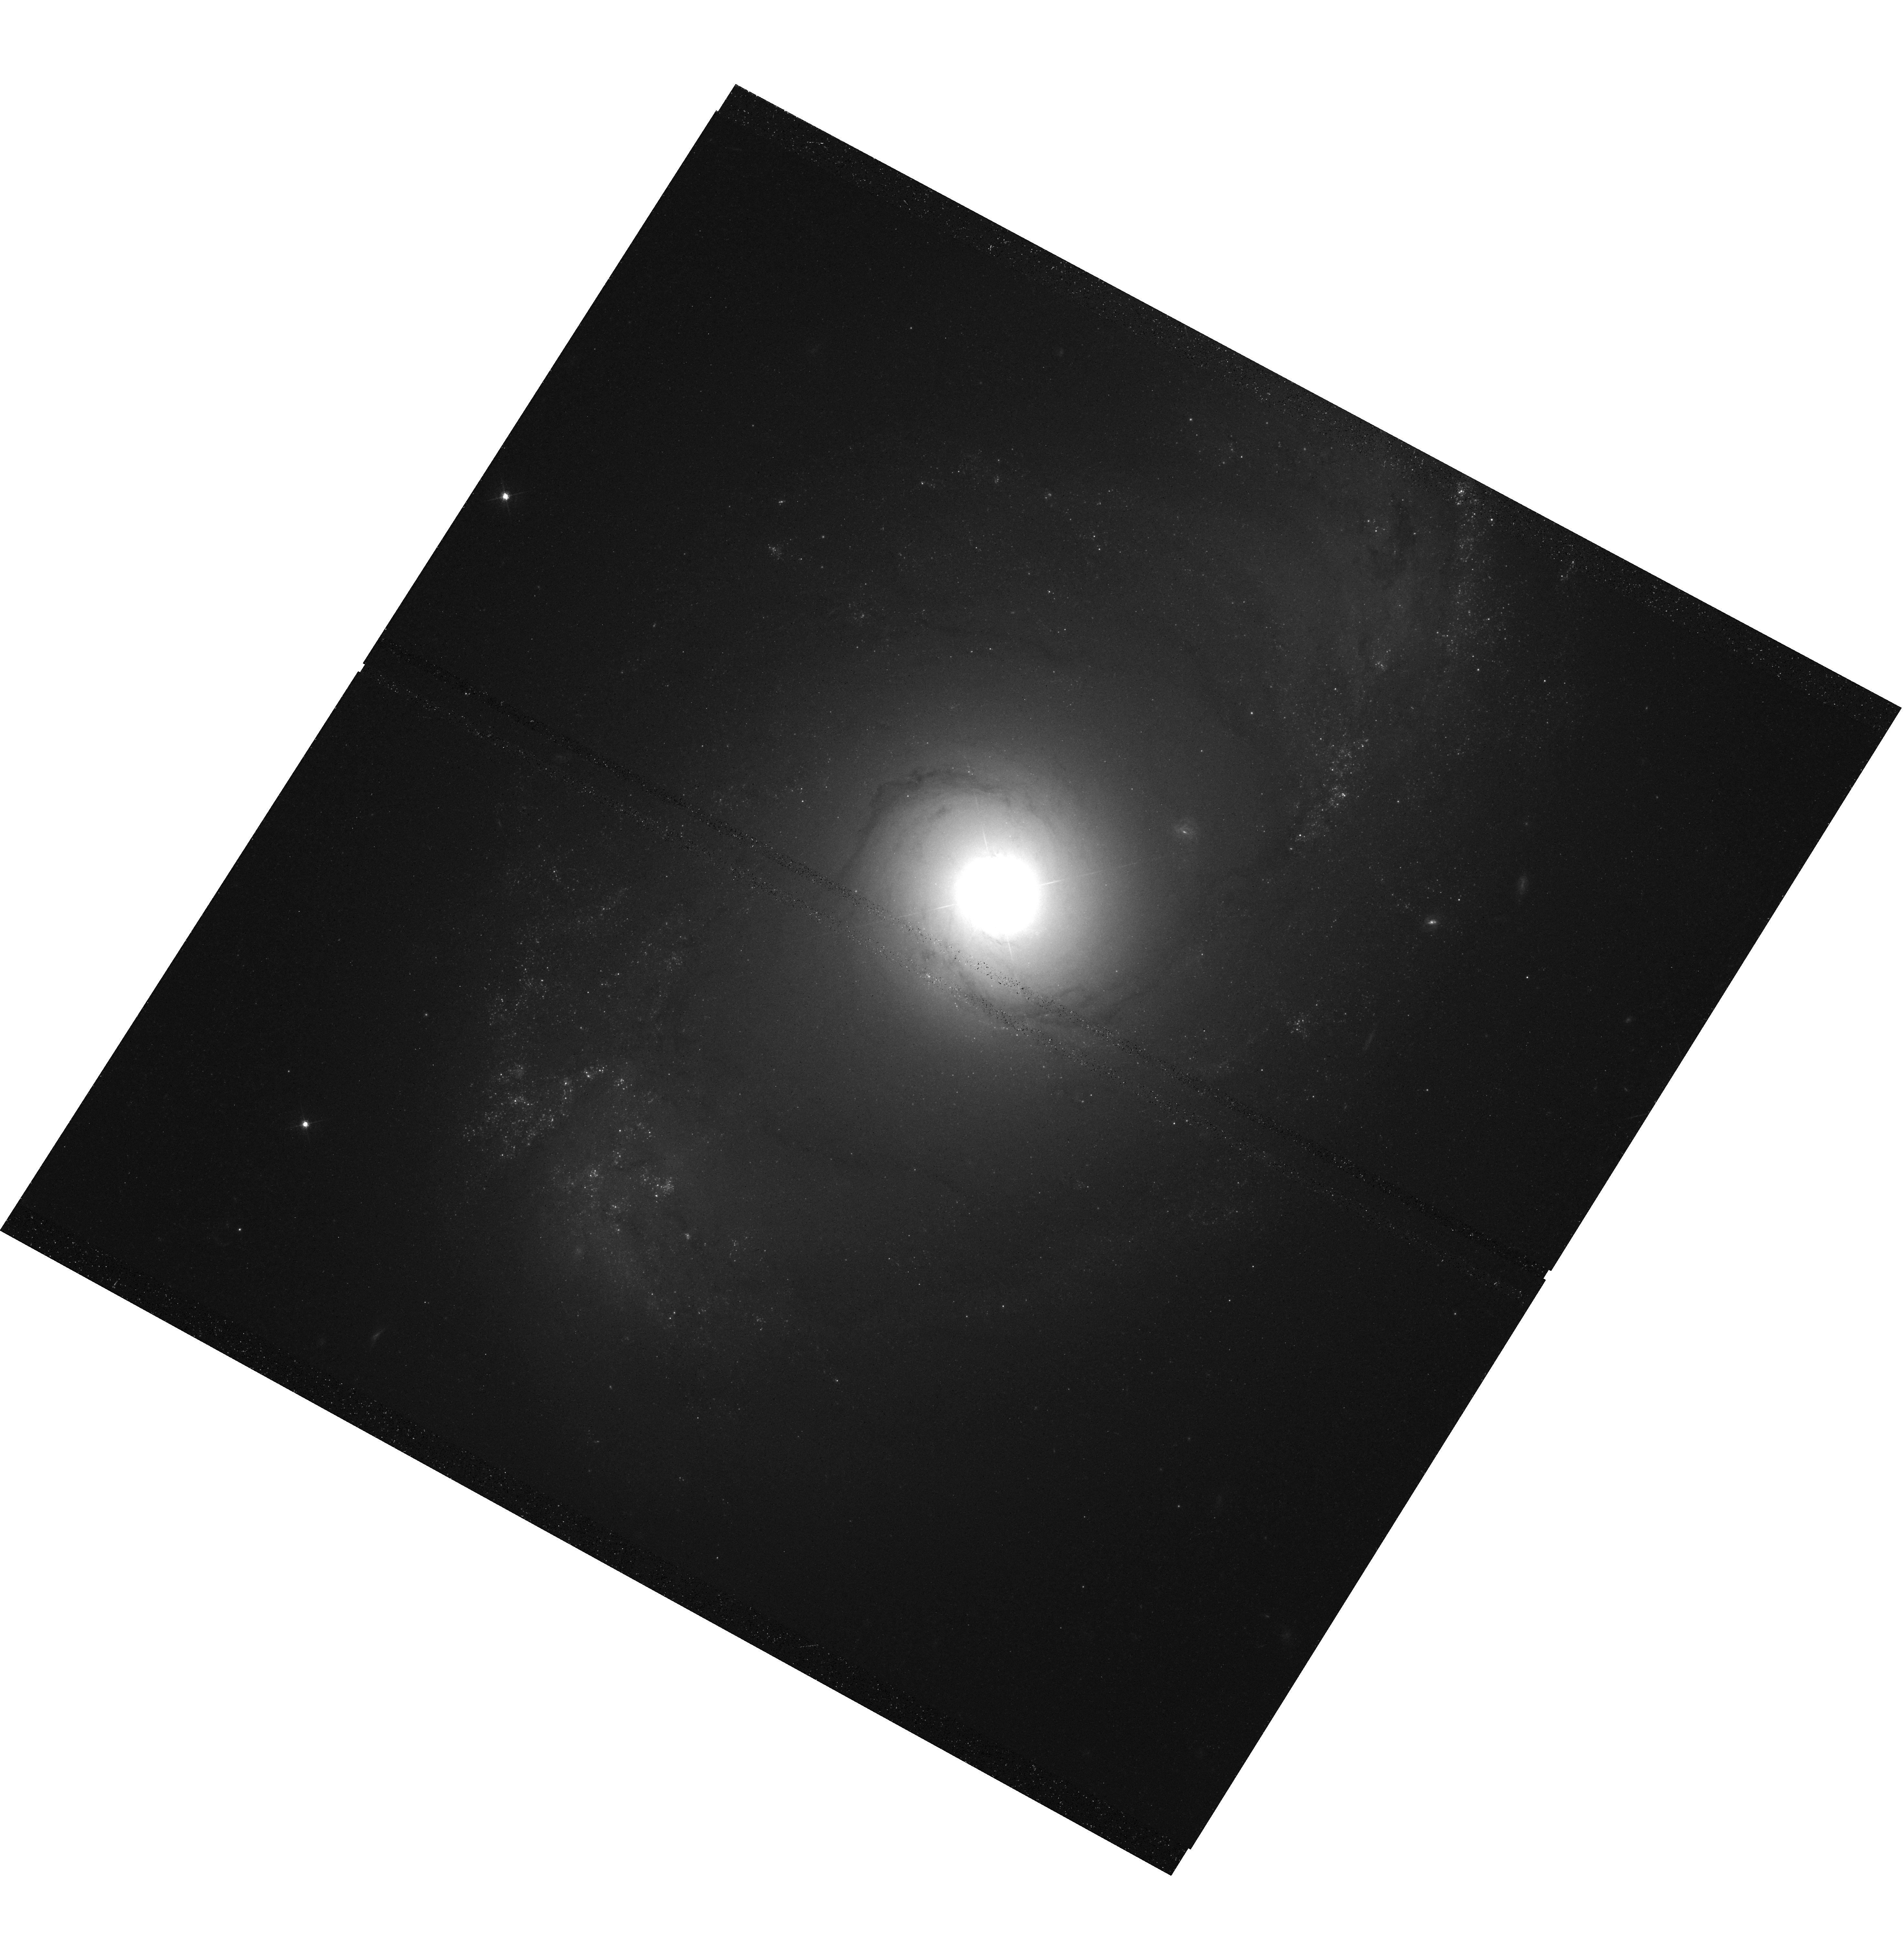
Target: NGC-4151. Instrument: WFC3/UVIS. Filter: F547M. Exposure: 38 min. Observation ID: hst_11661_05_wfc3_uvis_f547m_ib5e05

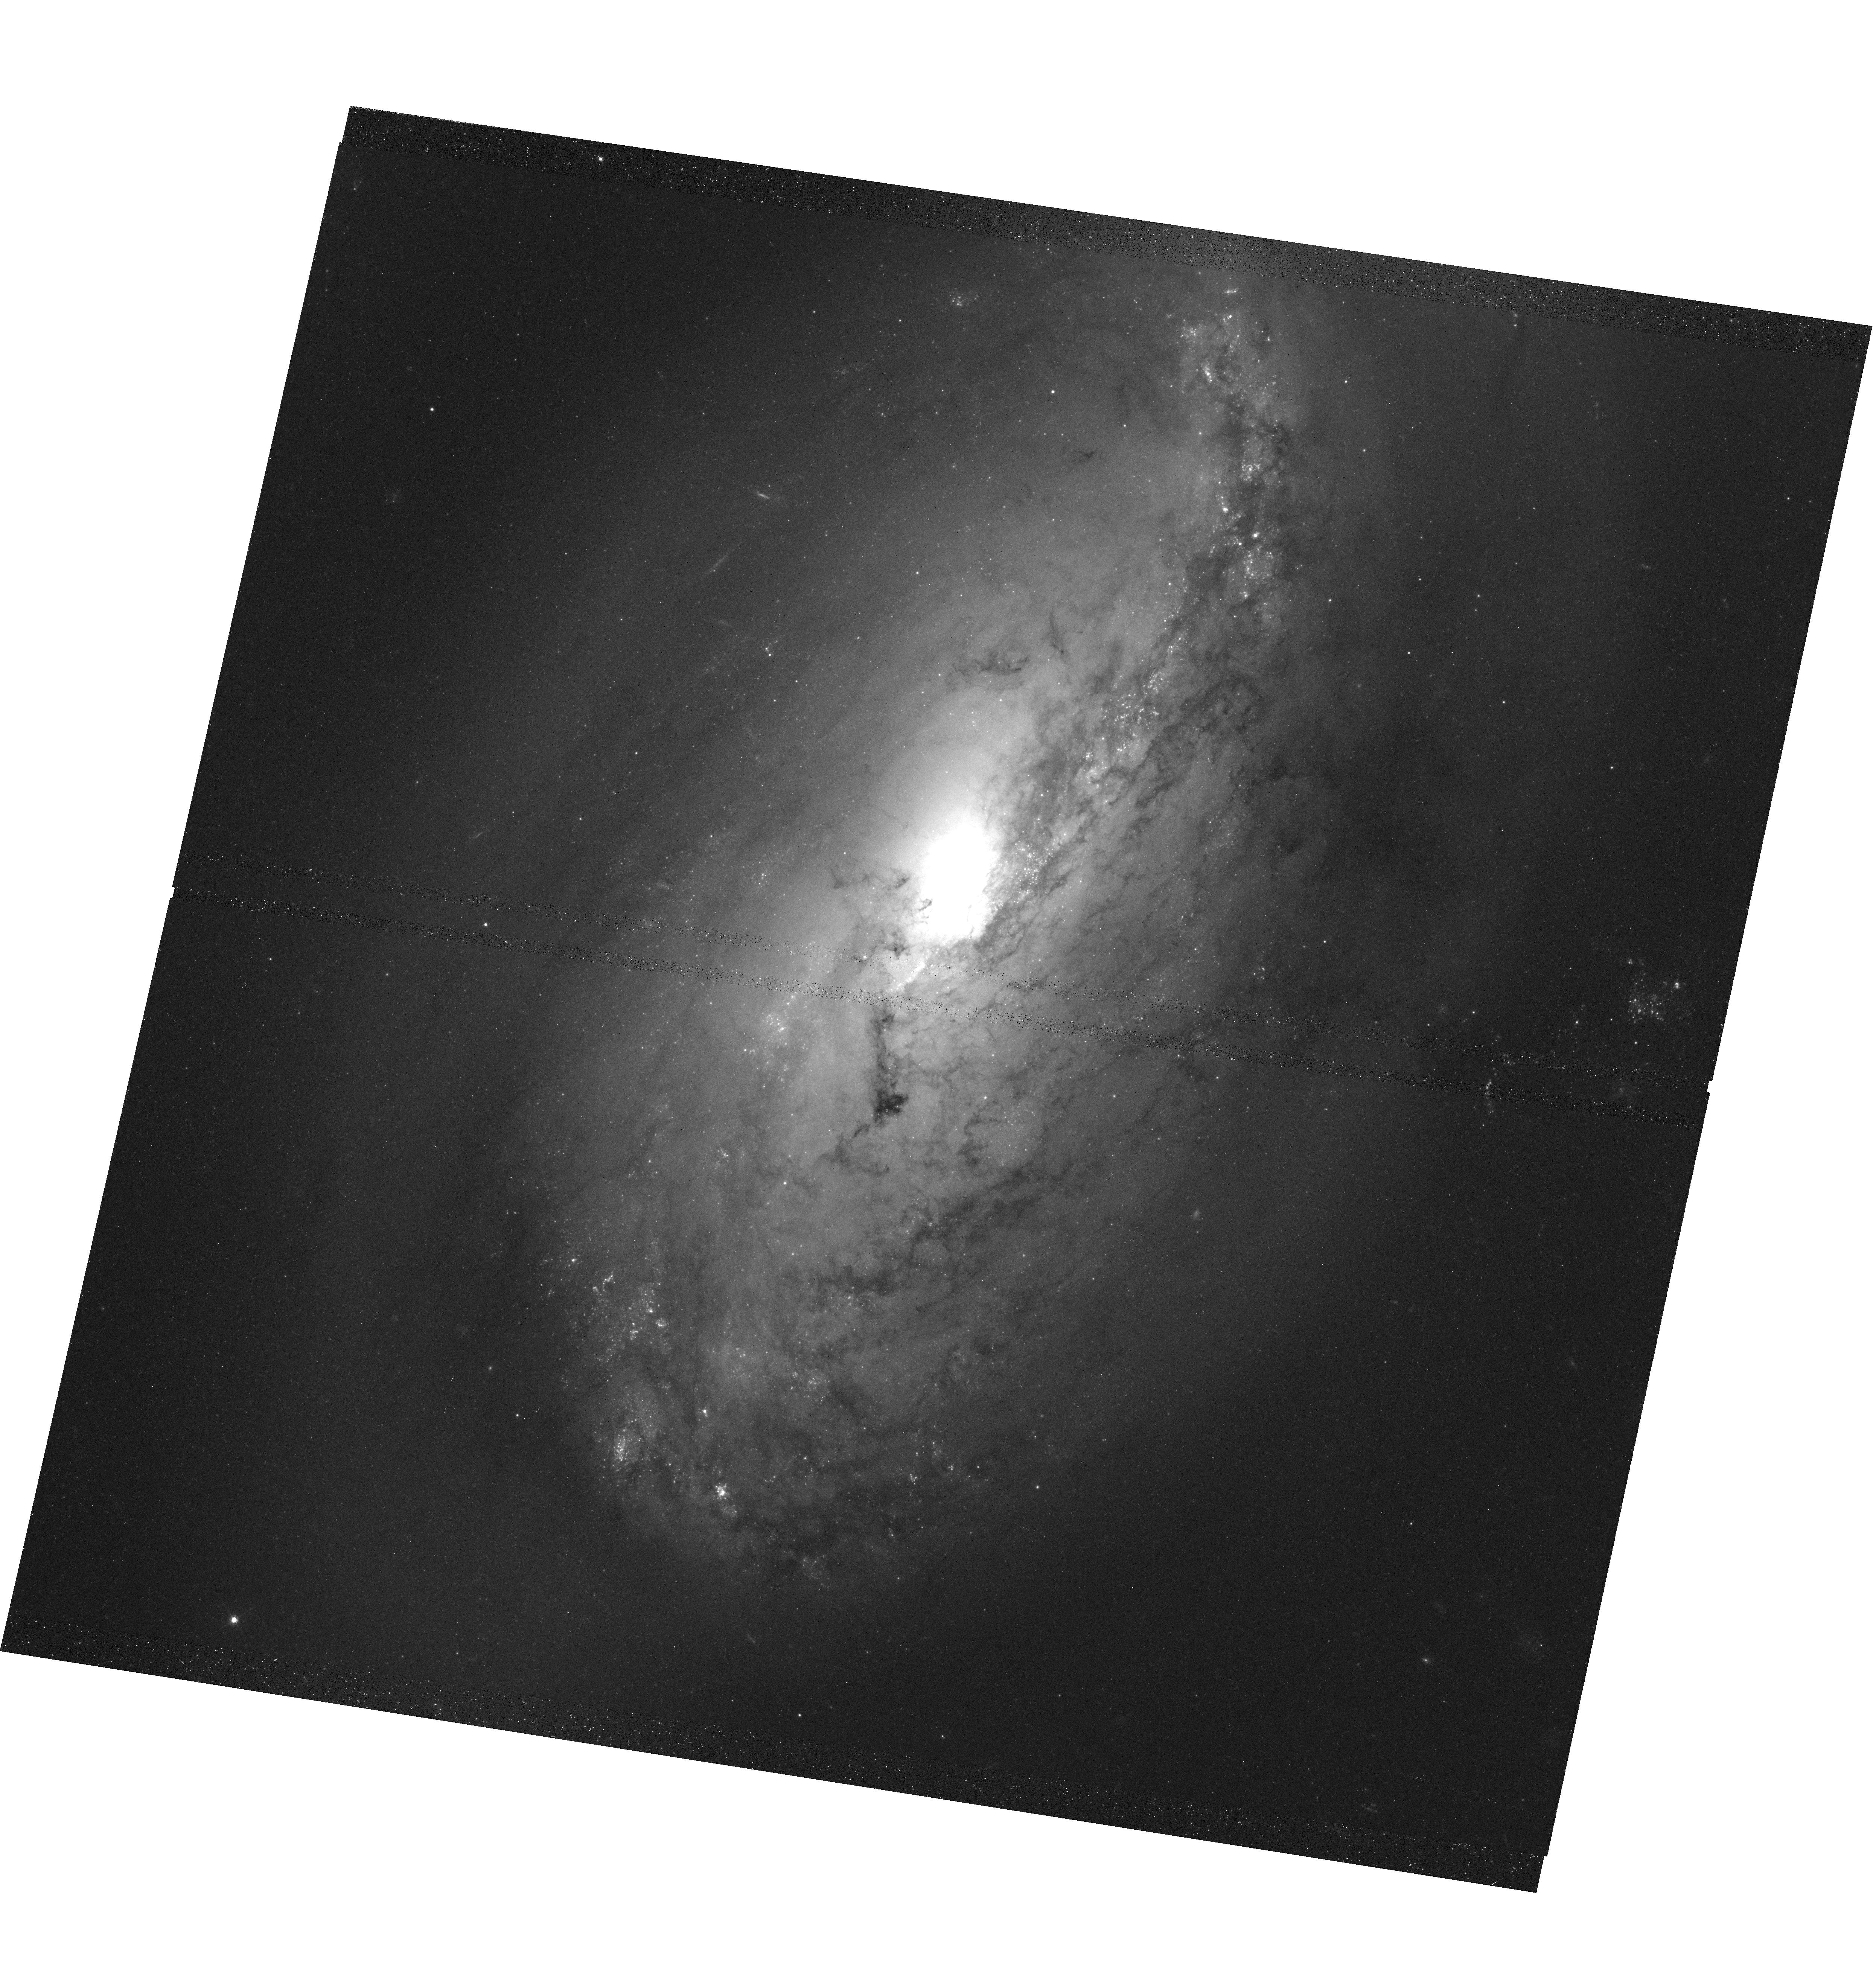
Target: NGC-3227. Instrument: WFC3/UVIS. Filter: F547M. Exposure: 38 min. Observation ID: hst_11661_01_wfc3_uvis_f547m_ib5e01

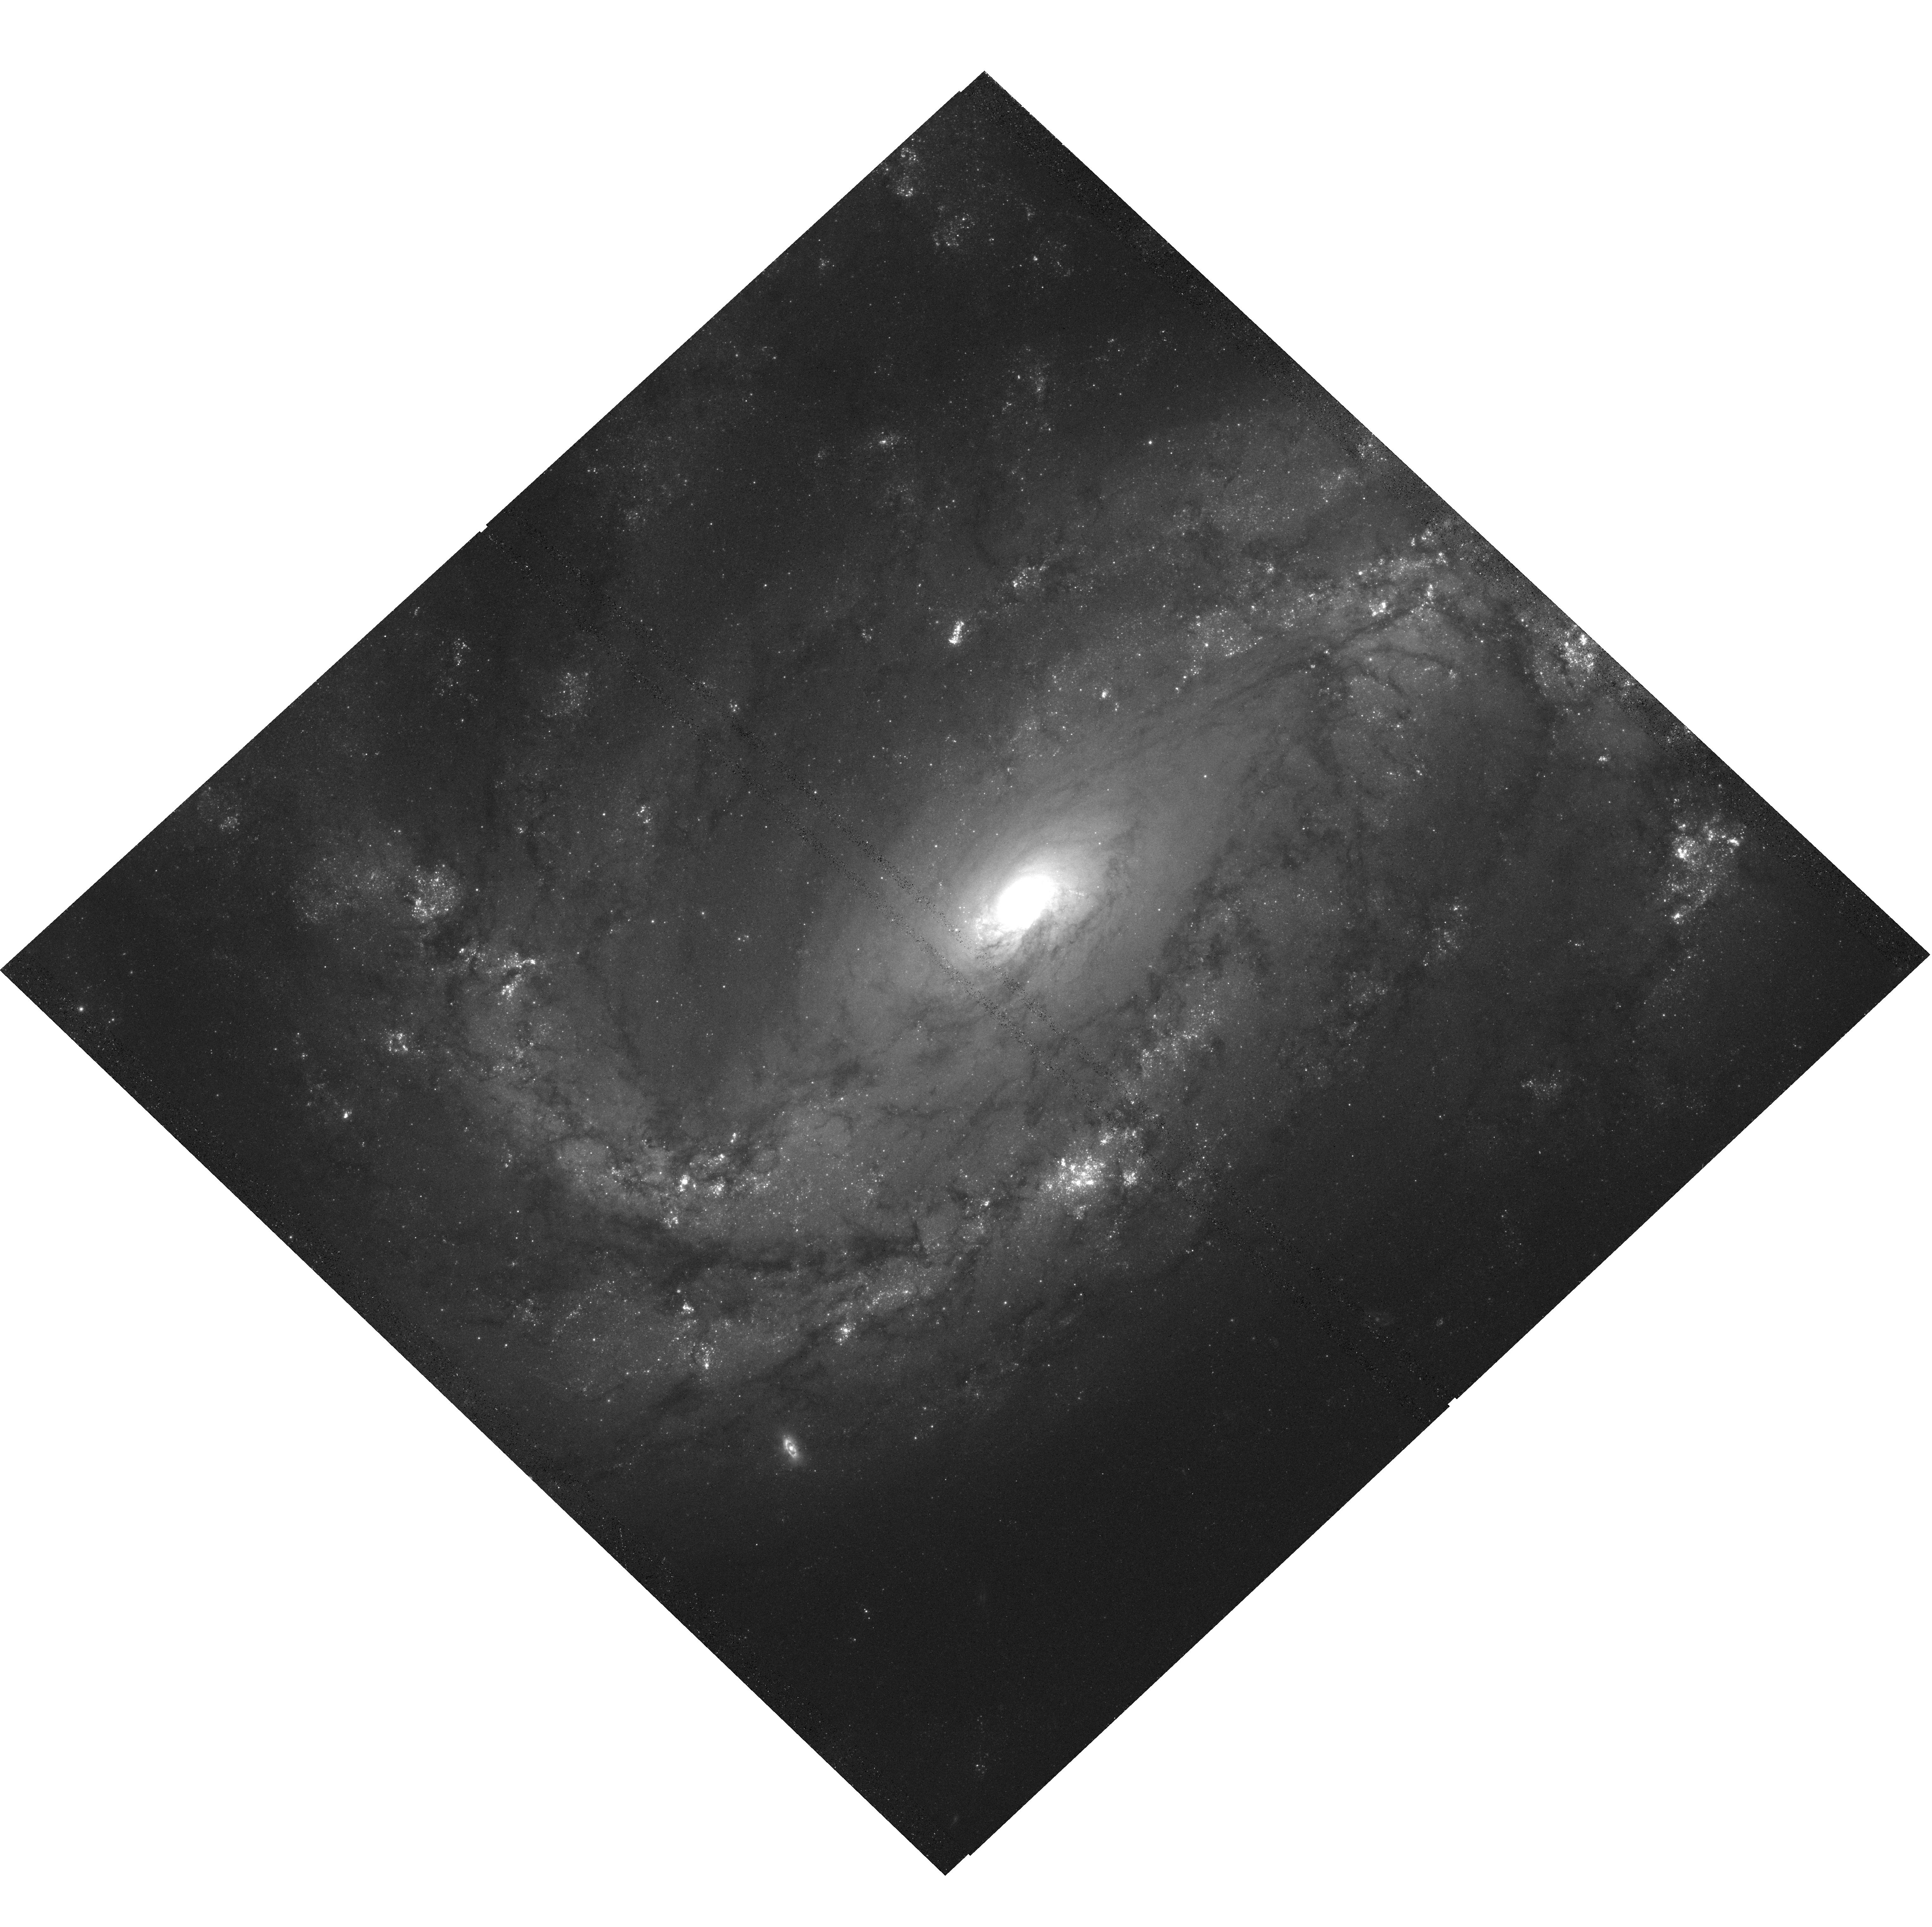
Target: NGC-4051. Instrument: WFC3/UVIS. Filter: F547M. Exposure: 39 min. Observation ID: hst_11661_04_wfc3_uvis_f547m_ib5e04

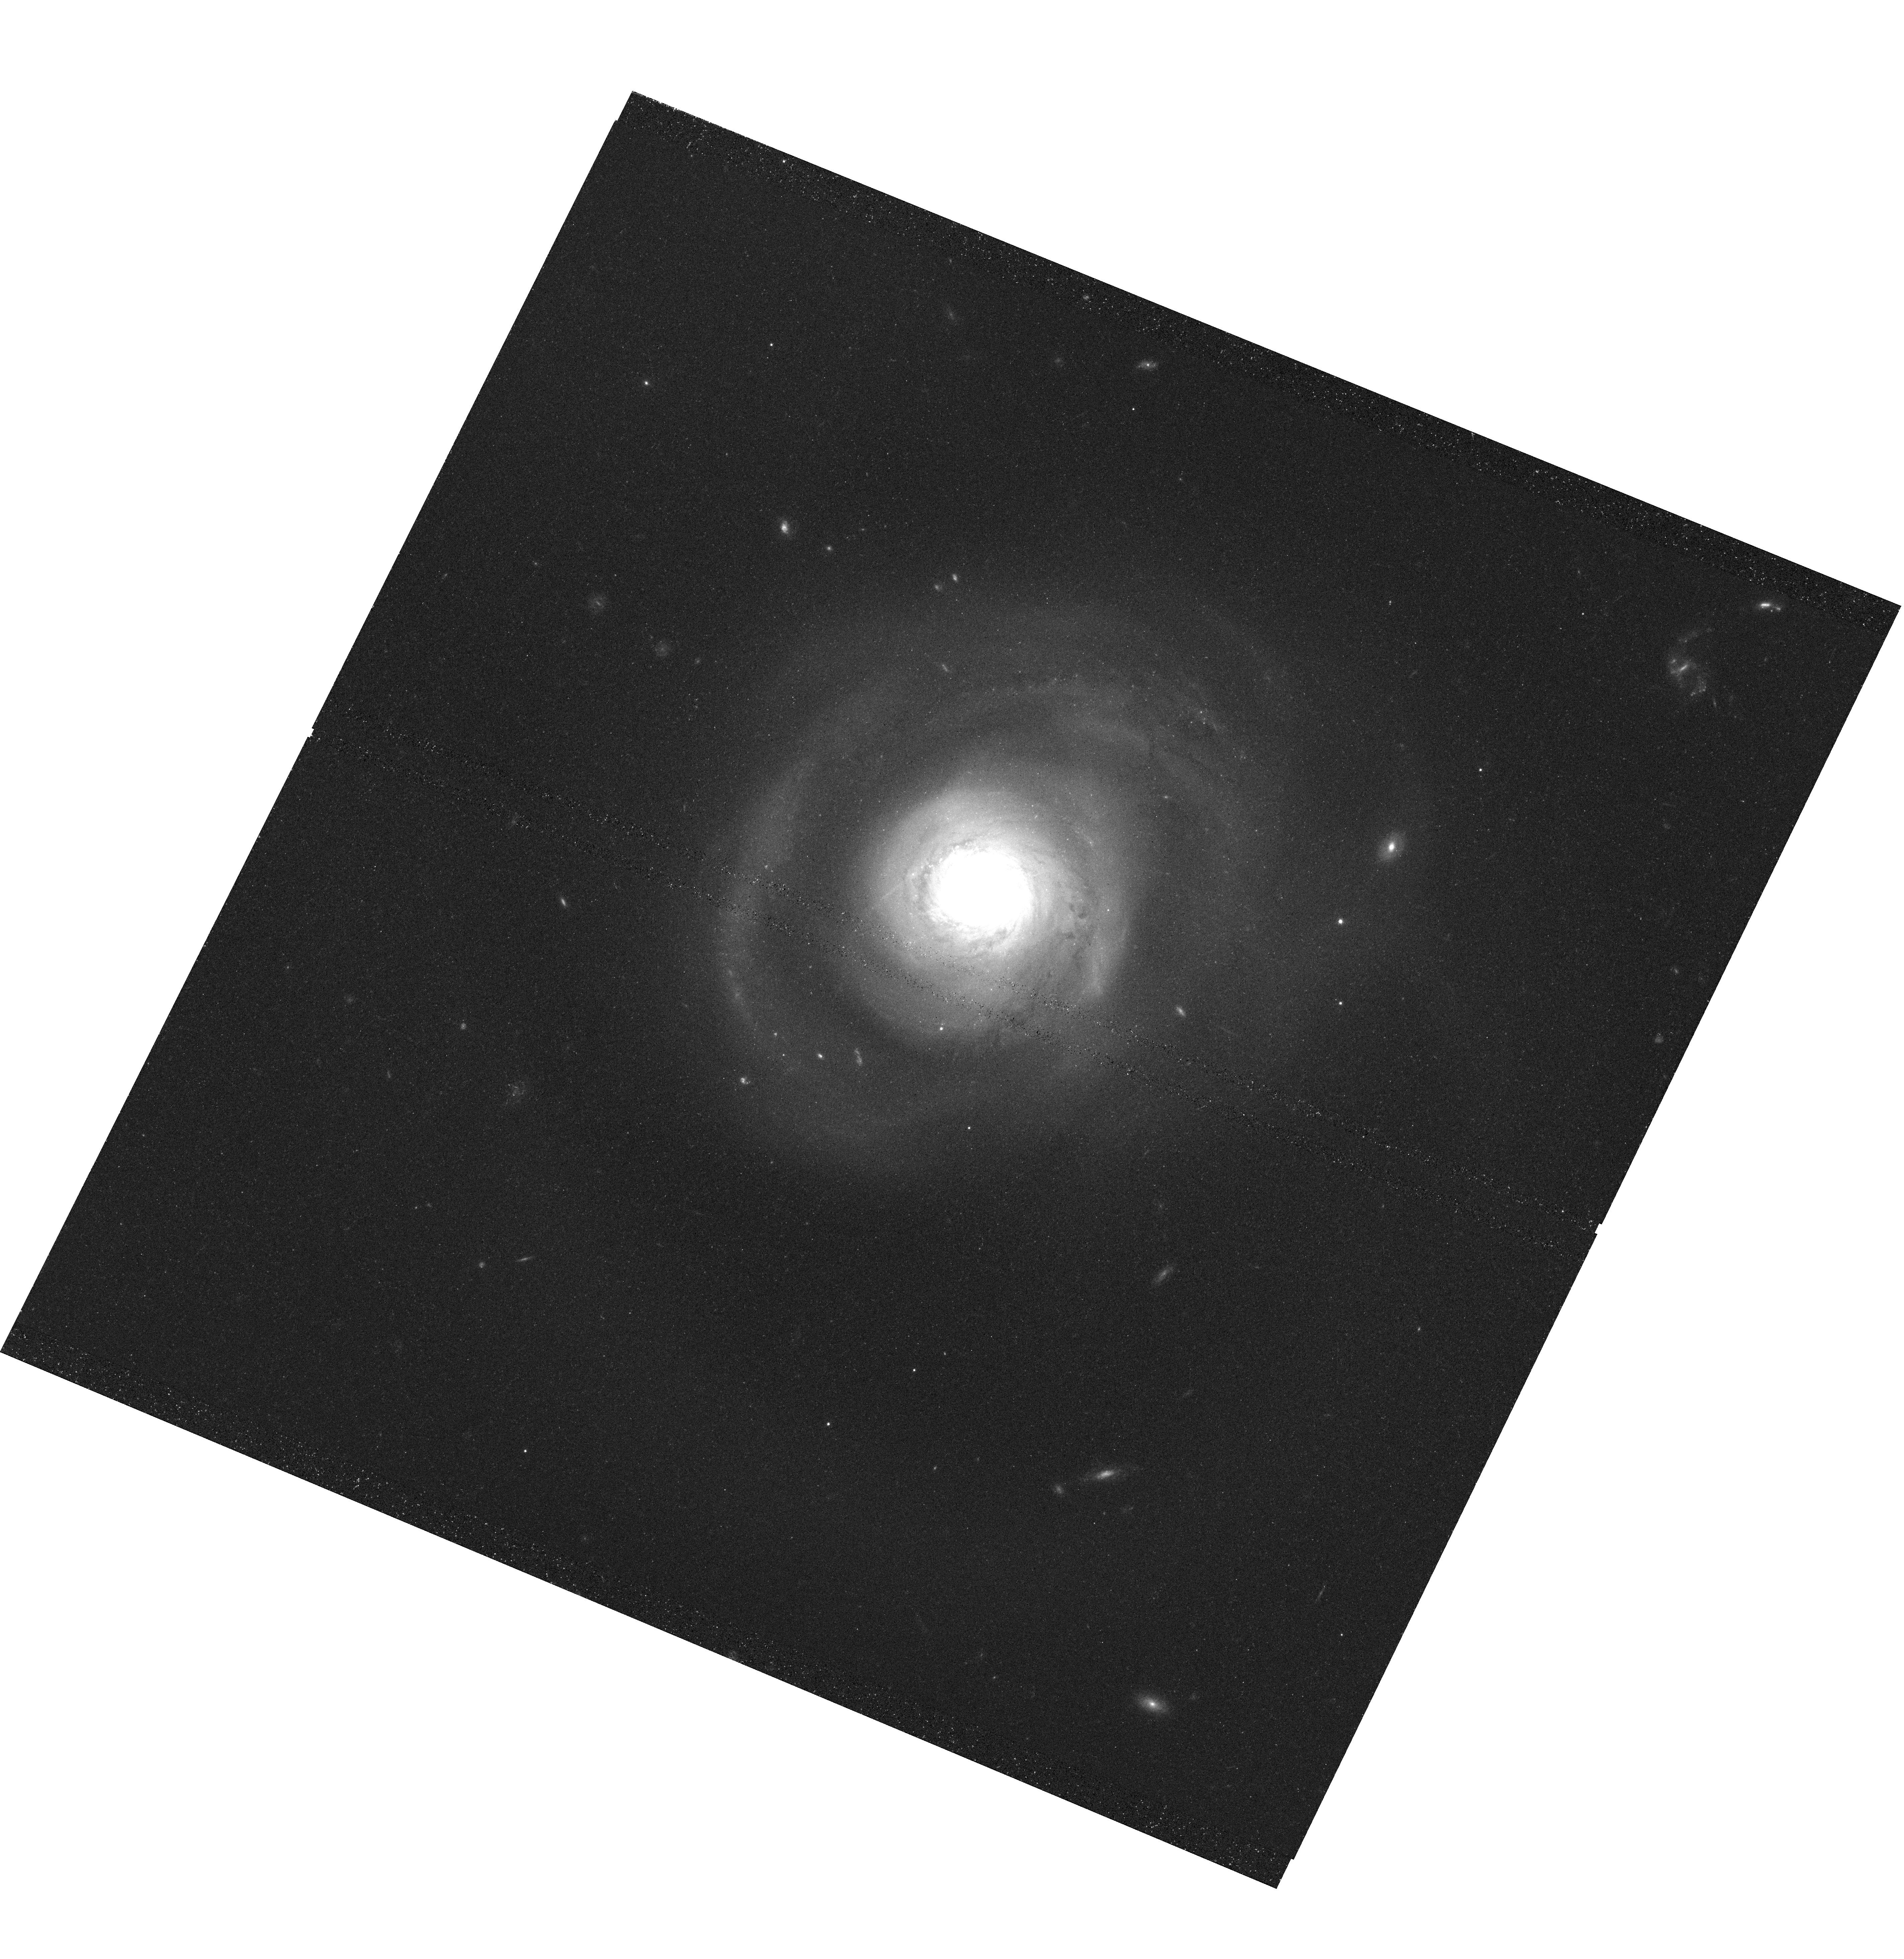
Target: NGC-5548. Instrument: WFC3/UVIS. Filter: F547M. Exposure: 38 min. Observation ID: hst_11661_07_wfc3_uvis_f547m_ib5e07

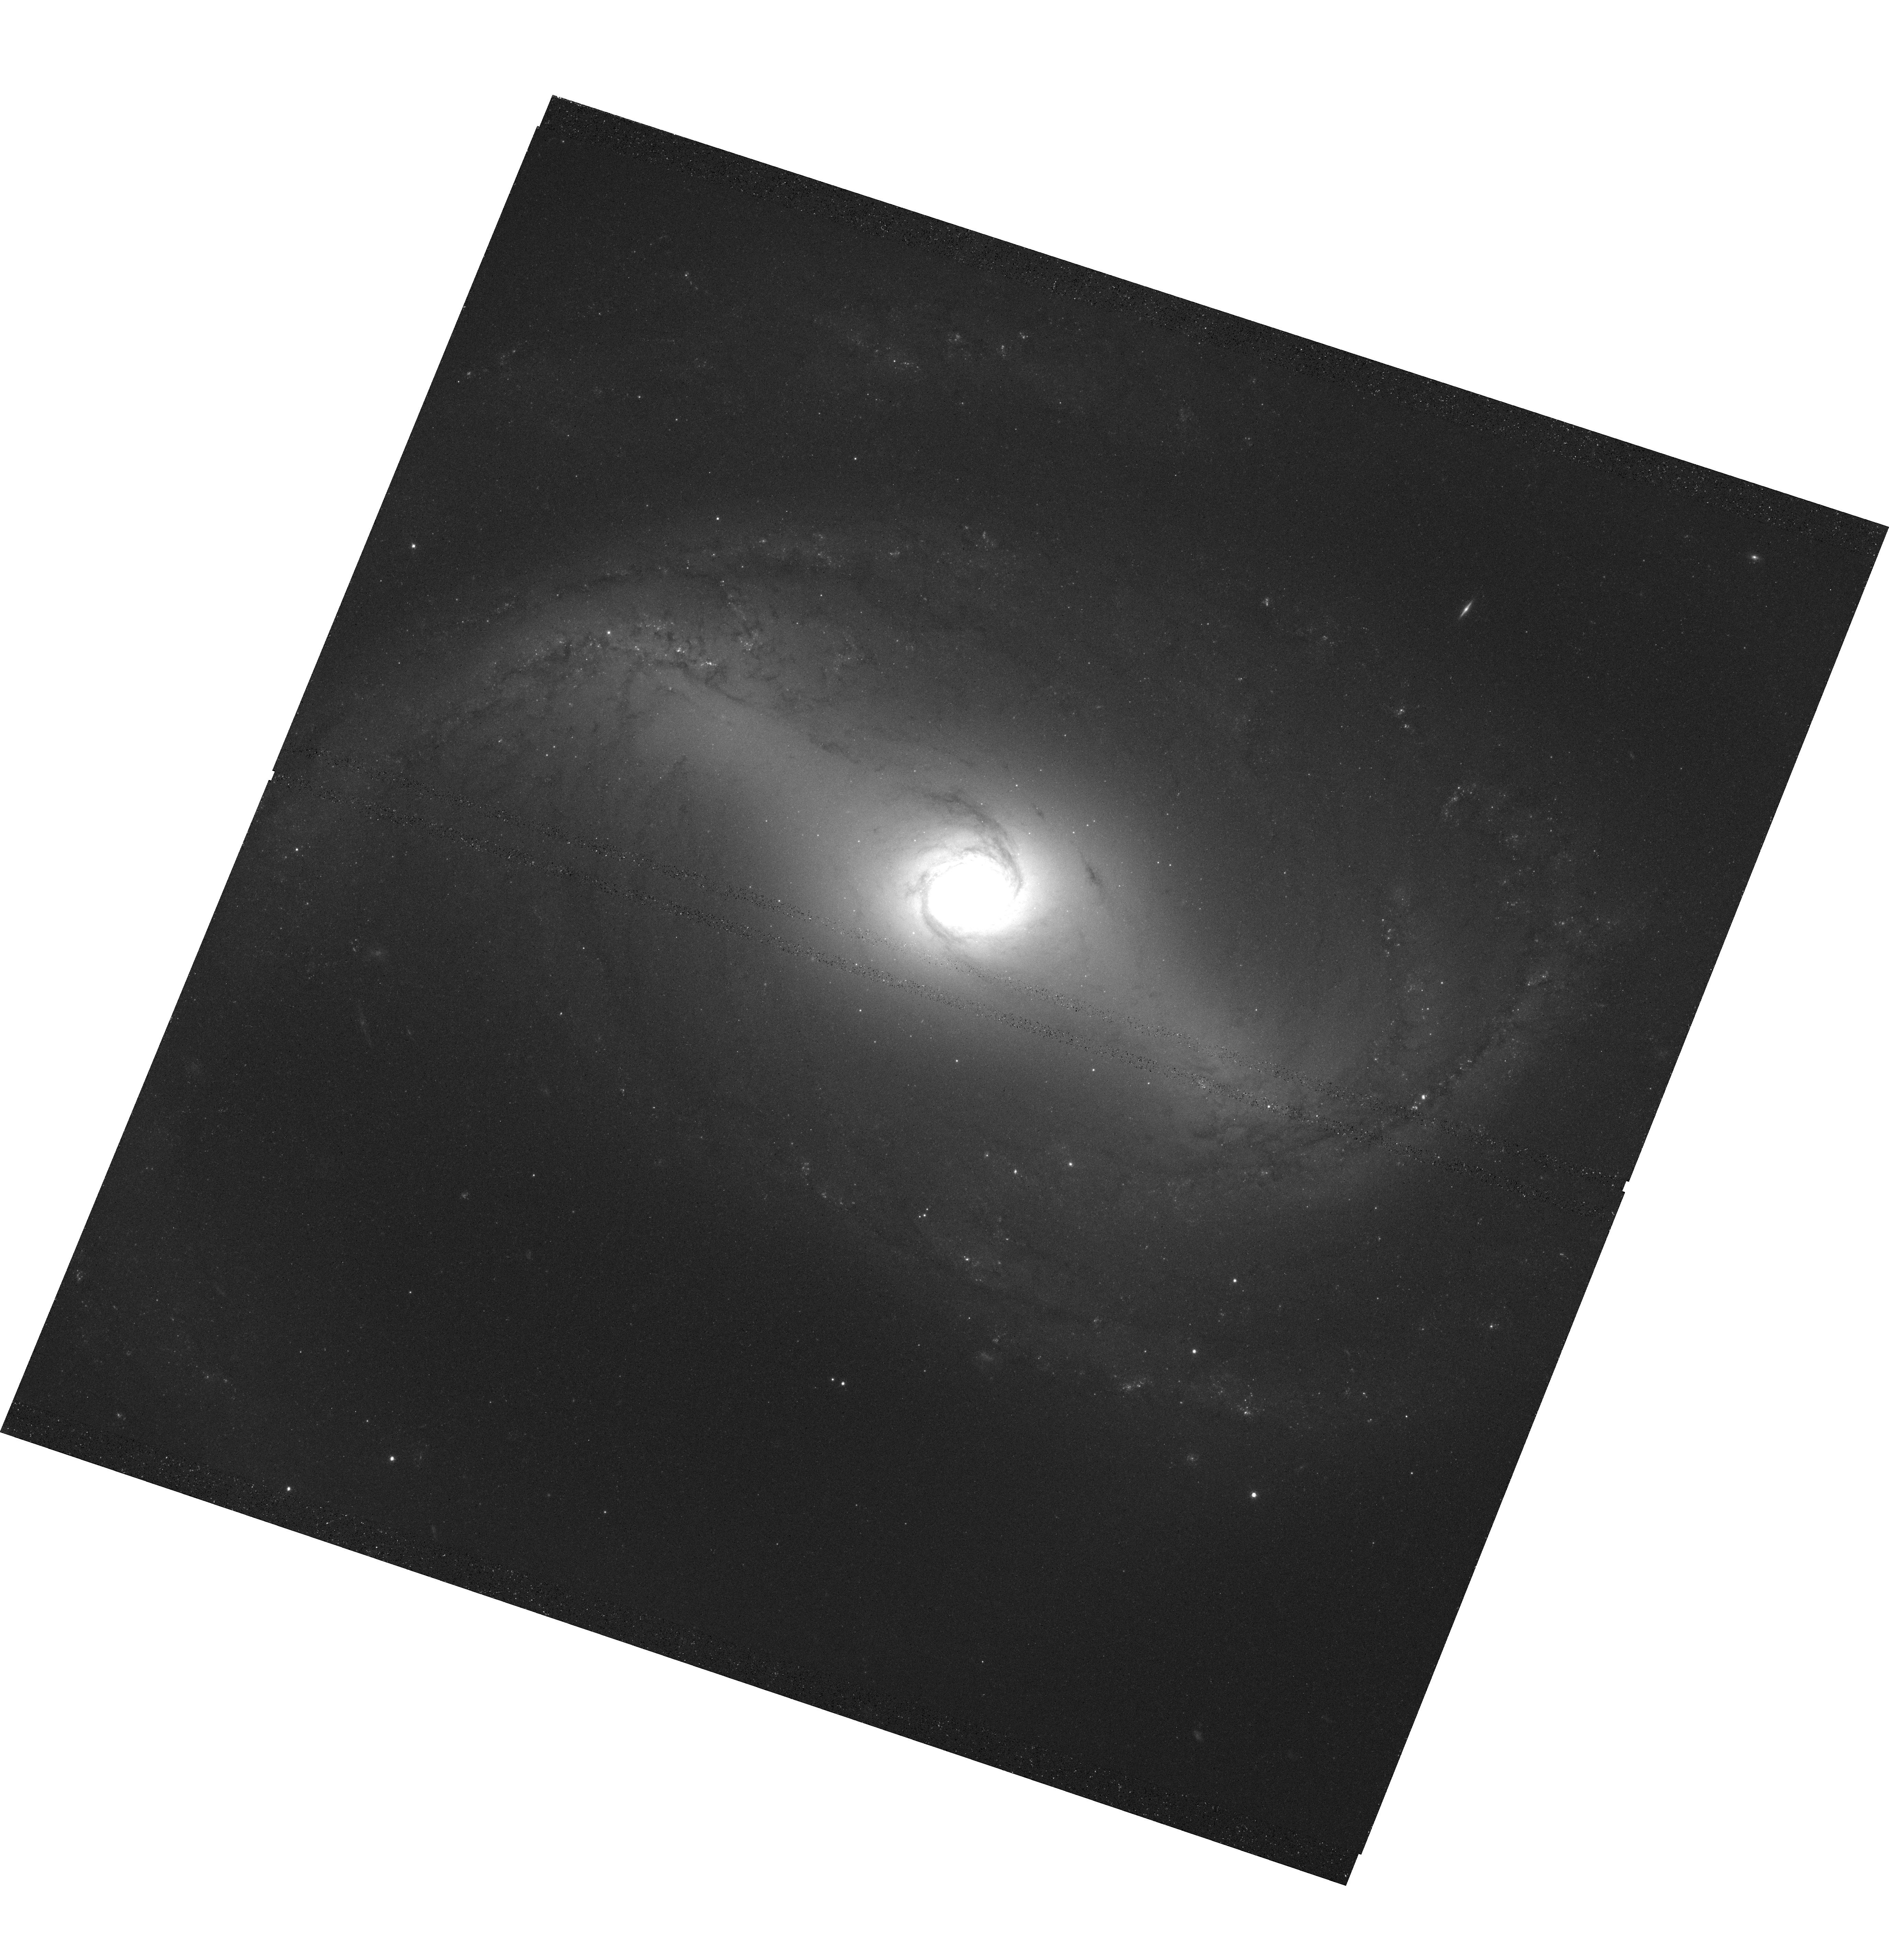
Target: NGC-4593. Instrument: WFC3/UVIS. Filter: F547M. Exposure: 37 min. Observation ID: hst_11661_06_wfc3_uvis_f547m_ib5e06

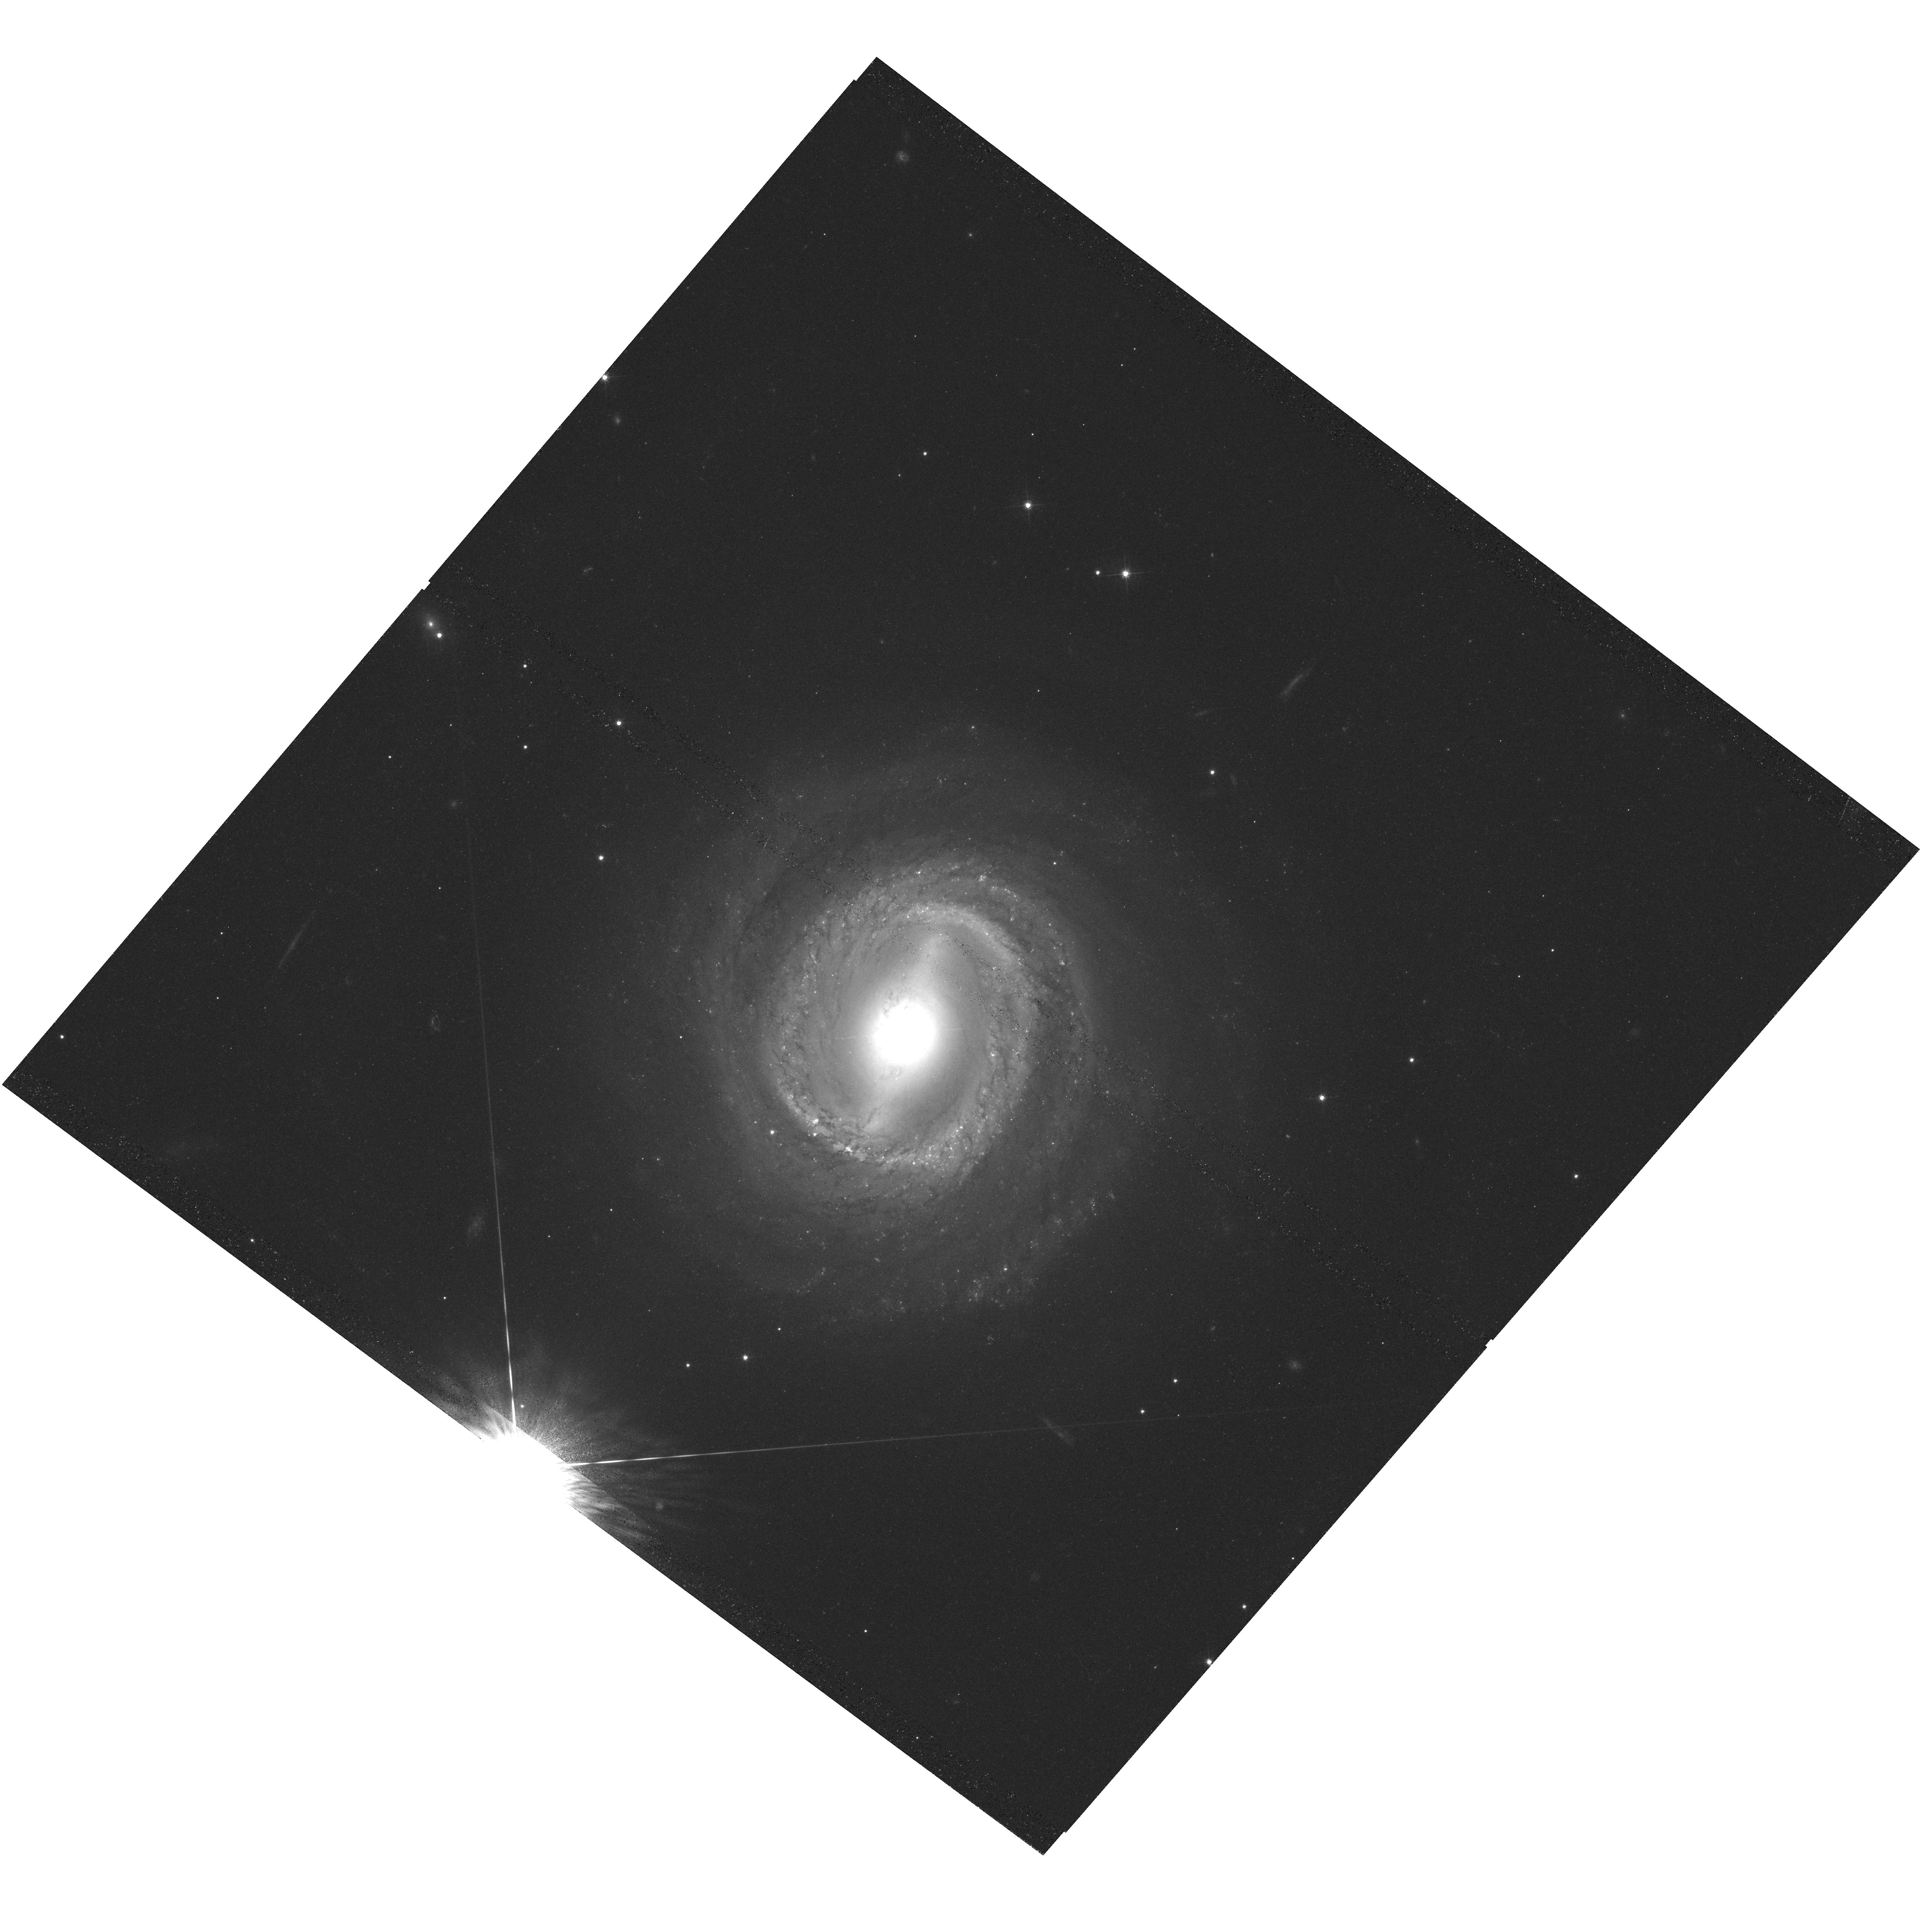
Target: NGC-3783. Instrument: WFC3/UVIS. Filter: F547M. Exposure: 38 min. Observation ID: hst_11661_03_wfc3_uvis_f547m_ib5e03

The Black Hole Mass - Bulge Luminosity Relationship for the Nearest Reverberation-Mapped AGNs (PI: Bentz, Misty C.)

We propose to obtain WFC3 host galaxy images of the eight nearest AGNs with masses from reverberation mapping, and one star as a PSF model. These images will allow us to determine with unprecedented accuracy the bulge luminosities of the host galaxies, a goal which is not achievable from the ground due to the blurring of the very bright PSF component under typical, and even very good, seeing conditions. High-resolution ACS images of the host galaxies of more luminous AGNs reveal that the black hole mass-bulge luminosity and black hole mass-bulge mass relationships for AGNs are not well constrained and arise from what appear to be fundamentally flawed data sets. With the addition of the images proposed here to our current sample of ACS images, we will be able to extend our determinations of the black hole mass-bulge luminosity and black hole mass-bulge mass relationships for AGNs by an order of magnitude and test our preliminary results for these fundamentally important relationships against those previously determined for quiescent galaxies.